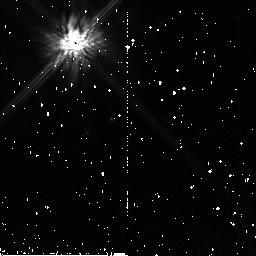
Target: GL644C. Instrument: NICMOS/NIC2. Filter: F160W. Exposure: 10 min. Observation ID: n8bv12010

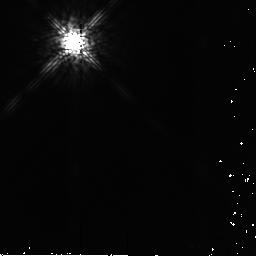
Target: GSC-07183-01477. Instrument: NICMOS/NIC2. Filter: F165M. Exposure: 4 min. Observation ID: n8bv04010

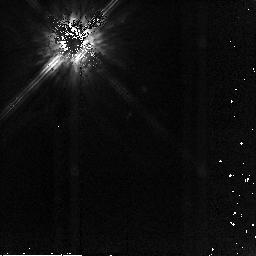
Target: GL644C. Instrument: NICMOS/NIC2. Filter: F160W. Exposure: 7 min. Observation ID: n8bv13010

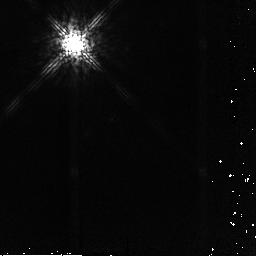
Target: GL644C. Instrument: NICMOS/NIC2. Filter: F165M. Exposure: 4 min. Observation ID: n8bv14010

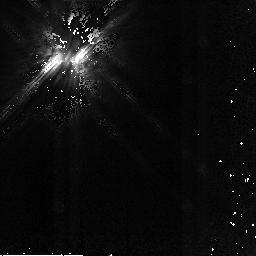
Target: GSC-07183-01477. Instrument: NICMOS/NIC2. Filter: F160W. Exposure: 4 min. Observation ID: n8bv03010

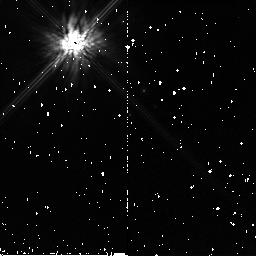
Target: GL644C. Instrument: NICMOS/NIC2. Filter: F160W. Exposure: 10 min. Observation ID: n8bv11010

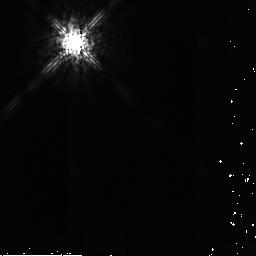
Target: GSC-07183-01477. Instrument: NICMOS/NIC2. Filter: F165M. Exposure: 4 min. Observation ID: n8bv03020

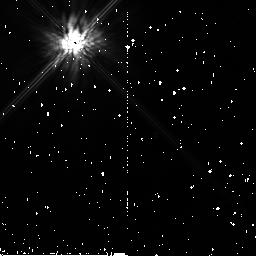
Target: GSC-07183-01477. Instrument: NICMOS/NIC2. Filter: F160W. Exposure: 10 min. Observation ID: n8bv01010

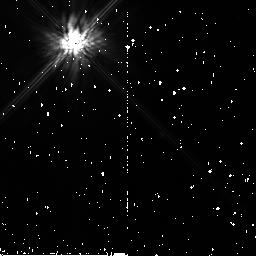
Target: GSC-07183-01477. Instrument: NICMOS/NIC2. Filter: F160W. Exposure: 10 min. Observation ID: n8bv02010

NICMOS Mode-2 Target Acquisition Test (PI: Schneider, Glenn)

NICMOS coronagraphy is extremely sensitive to small centering errors which can result from imperfections in the target acquisition (TA) process. During HST Cycle 7 the on-board (TA) process was augmented which resulted in post-acquisition dispersions of target placements w.r.t. the fiducial position in the occulting system with 1-sigma RSX dispersions of 0.08 mas (or ~ 1/10 pixel). This level of acquisition precision is required to enable high-contrast imaging near occulted targets of which the system is capable. With the elevated detector temperatures (relative to Cycle 7) which we anticipate in Cycle 11, the change in detector characteristics, if incorrectly compensated in on-board mode-2 image processing, would result in degraded TA accuracy, and ultimately in coronagraphic gain. In addition, we posit the susceptibility of the system to metrological changes with further dewar stress/relaxation which could alter TA performance. This test will evaluate the TA performance, following a number of apriori changes to "tunable constants" in the FSW data, which we anticipate would result in performance comparable to that seen in Cycle 7. This test will verify the operability of the TA FSW, the precision of the "hole finding" algorithm, the dynamic range (exposure time) requirements for acquiring coronagraphic targets to high precision, the astrometric calibration of the TA process (image scales and rotation), the stability of sub-orbital and multi-orbital acquisitions. We will specifically re-evaluate the efficacy of the Target Location, Image Centration, and Coordinate Transformation algorithms in the on-board S/W working with contemporaneously acquired TA mode imaging, and "hole finding" reference flats. Flight S/W data table updates derived from the pre and post target acquisition images and FGS data may follow the execution of this test as noted for Cycle 7 in SMO-2021/2.13.9. We will also explore the operating characteristics of the target acquisition process in the regime of a low S/N (underexposed) targets and saturated targets.